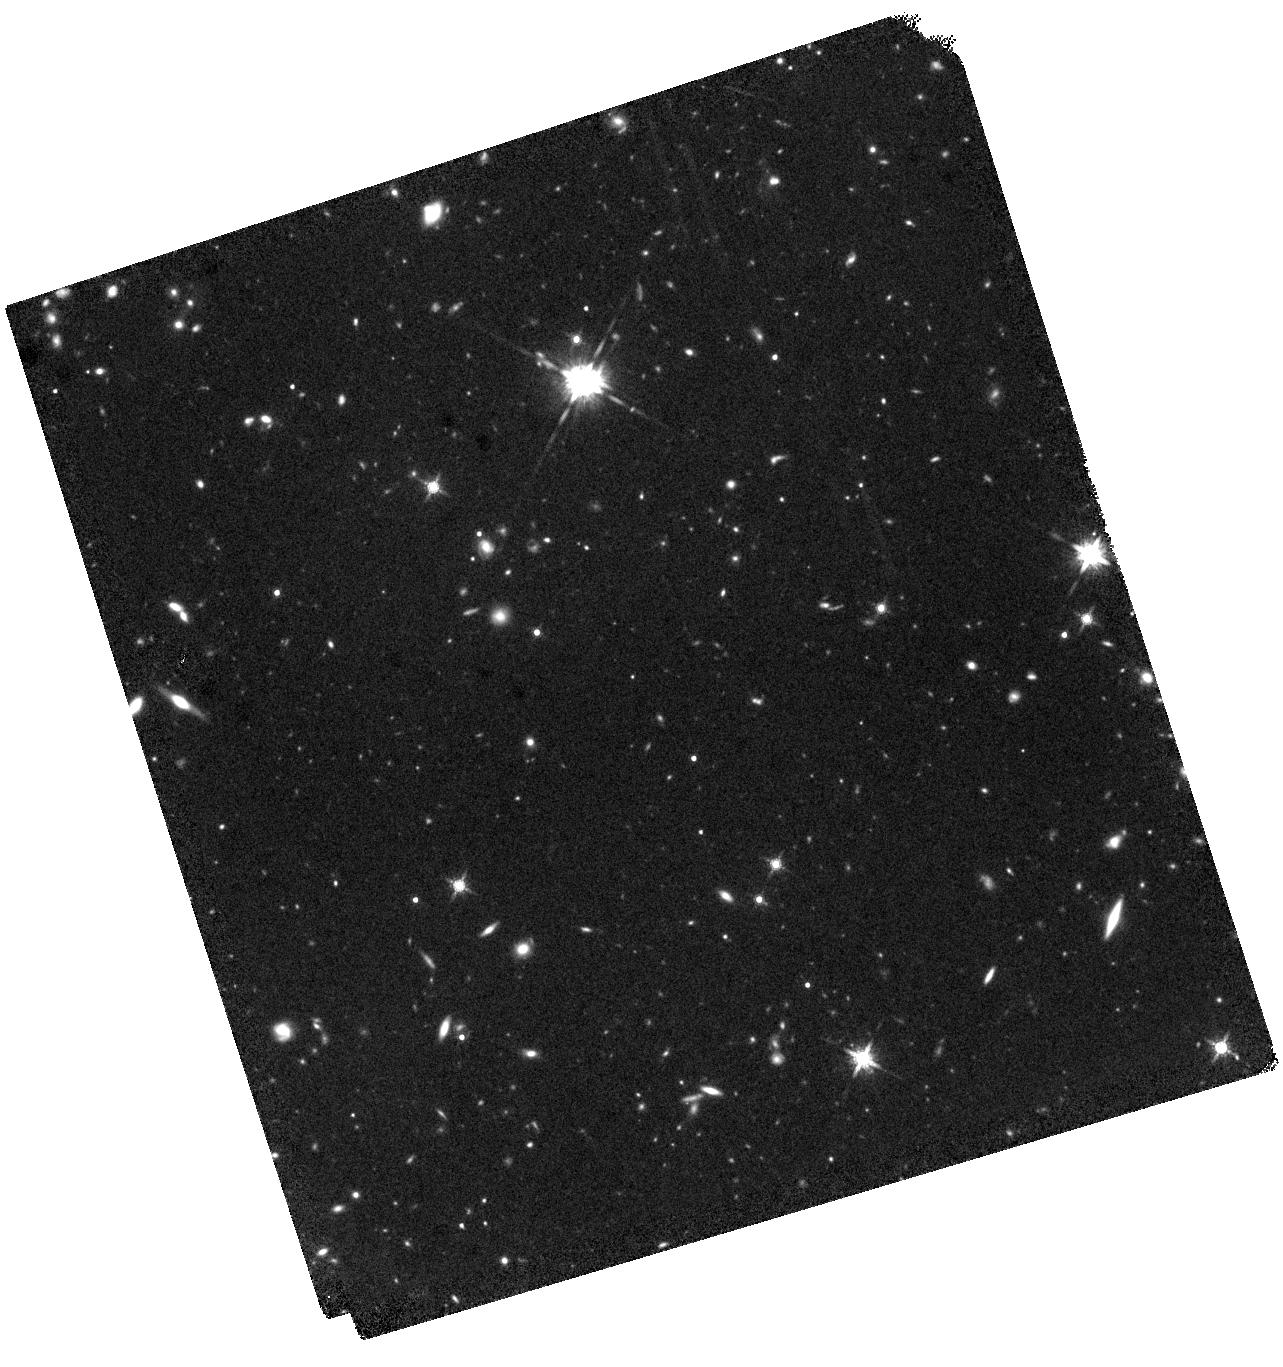
Target: TARGET6. Instrument: WFC3/IR. Filter: F160W. Exposure: 1.5 h. Observation ID: hst_13844_06_wfc3_ir_f160w_icl806

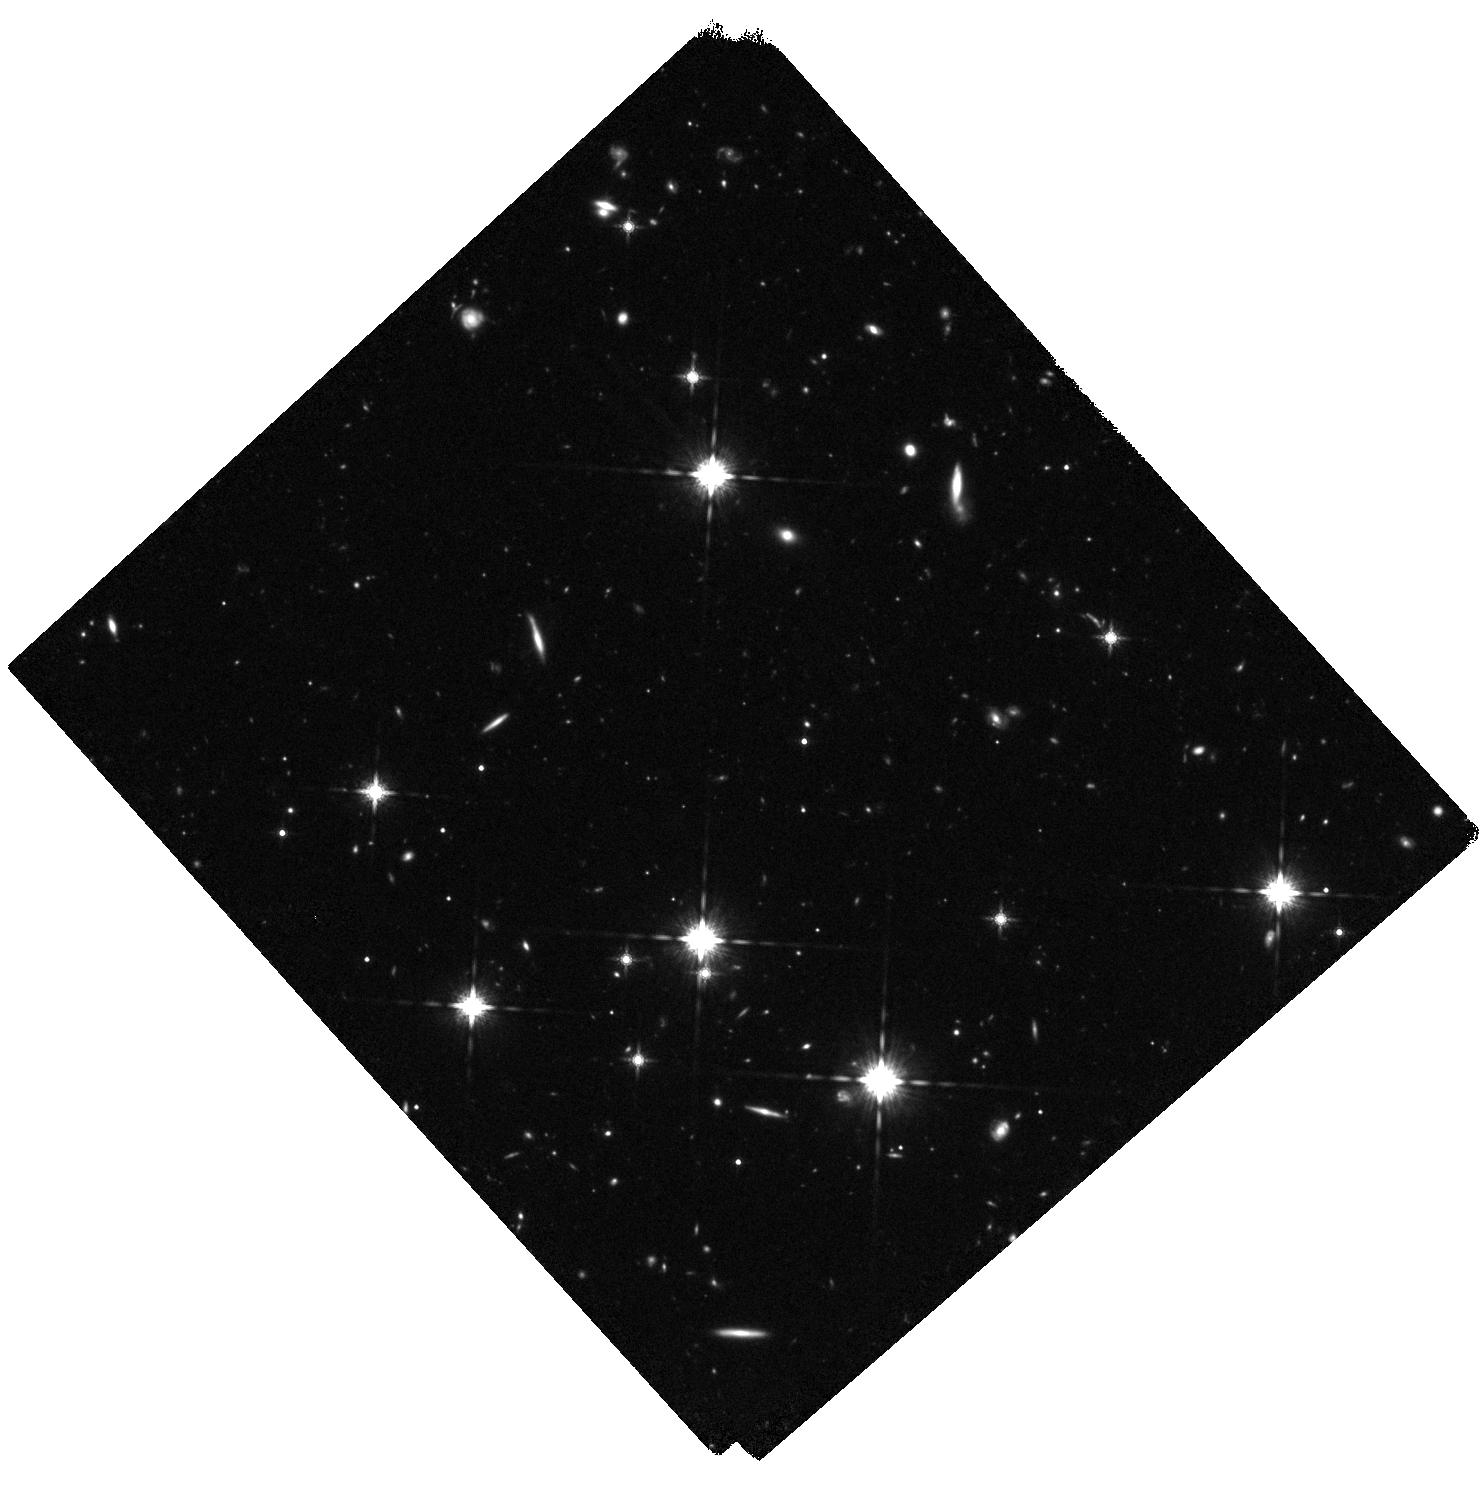
Target: TARGET1. Instrument: WFC3/IR. Filter: F160W. Exposure: 1.5 h. Observation ID: hst_13844_01_wfc3_ir_f160w_icl801

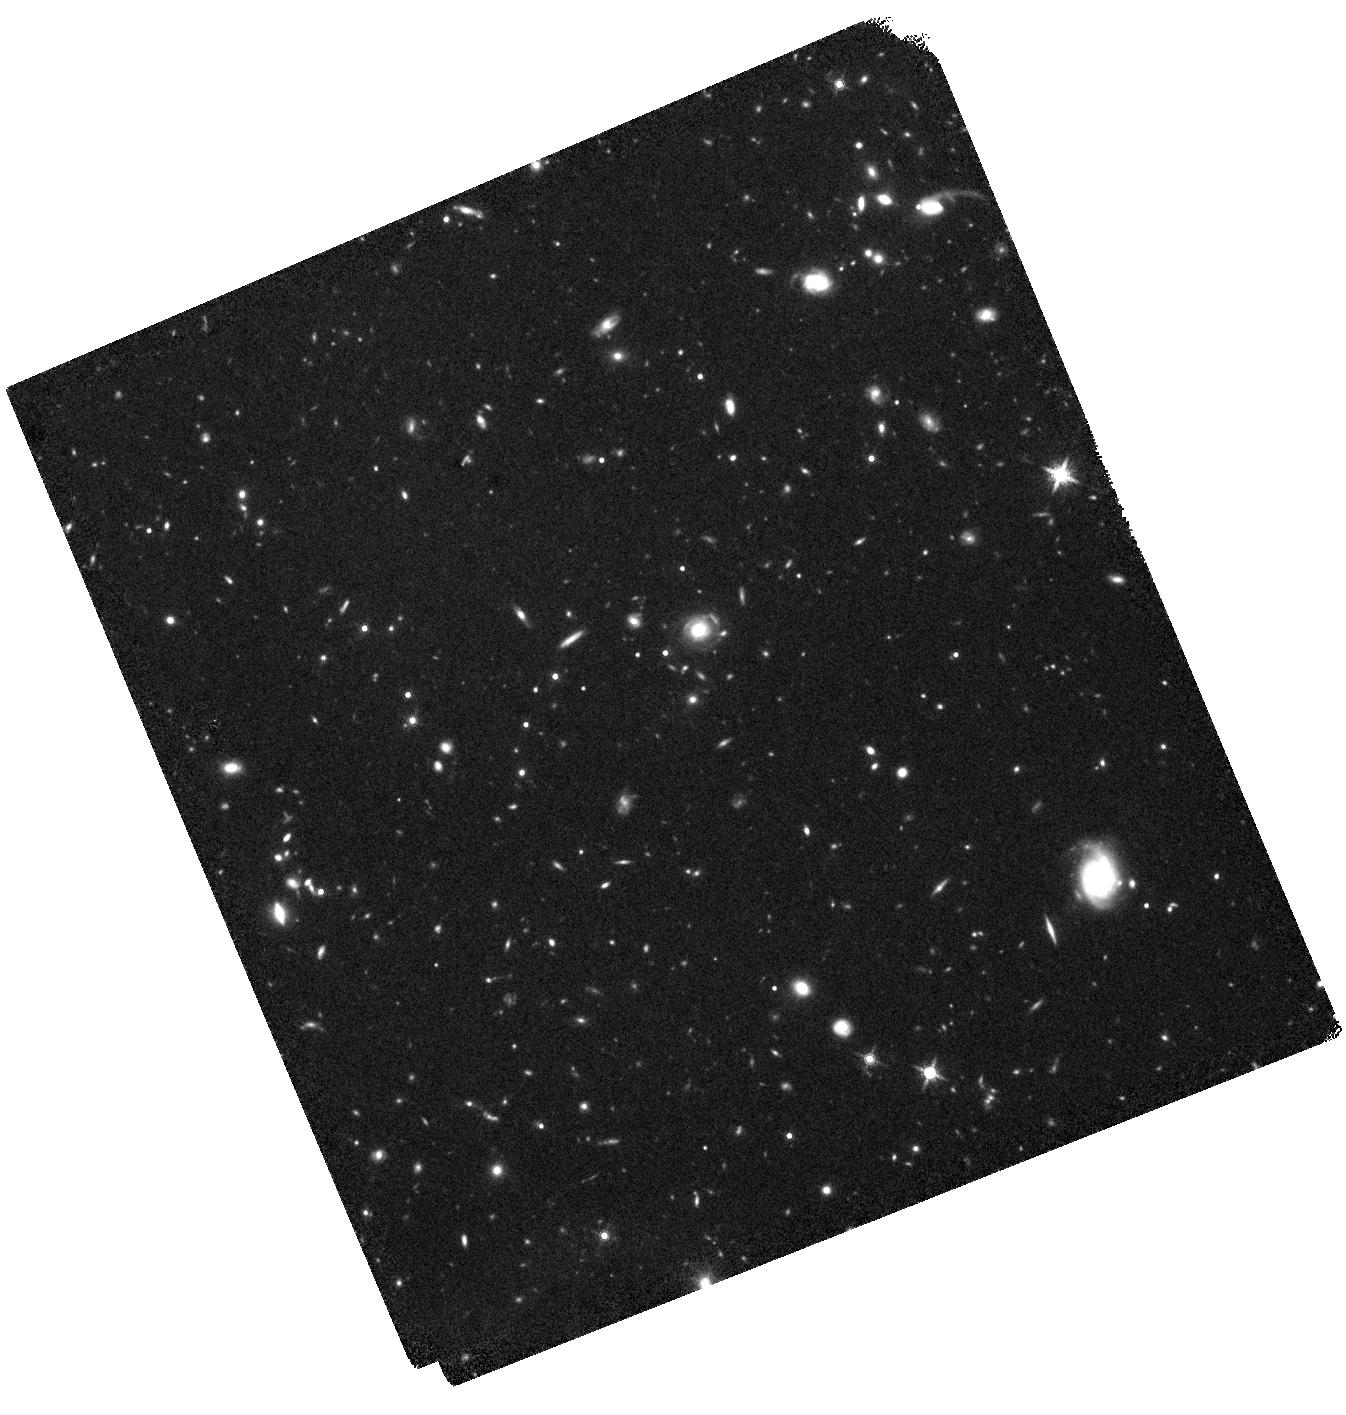
Target: TARGET4. Instrument: WFC3/IR. Filter: F160W. Exposure: 1.5 h. Observation ID: hst_13844_04_wfc3_ir_f160w_icl804

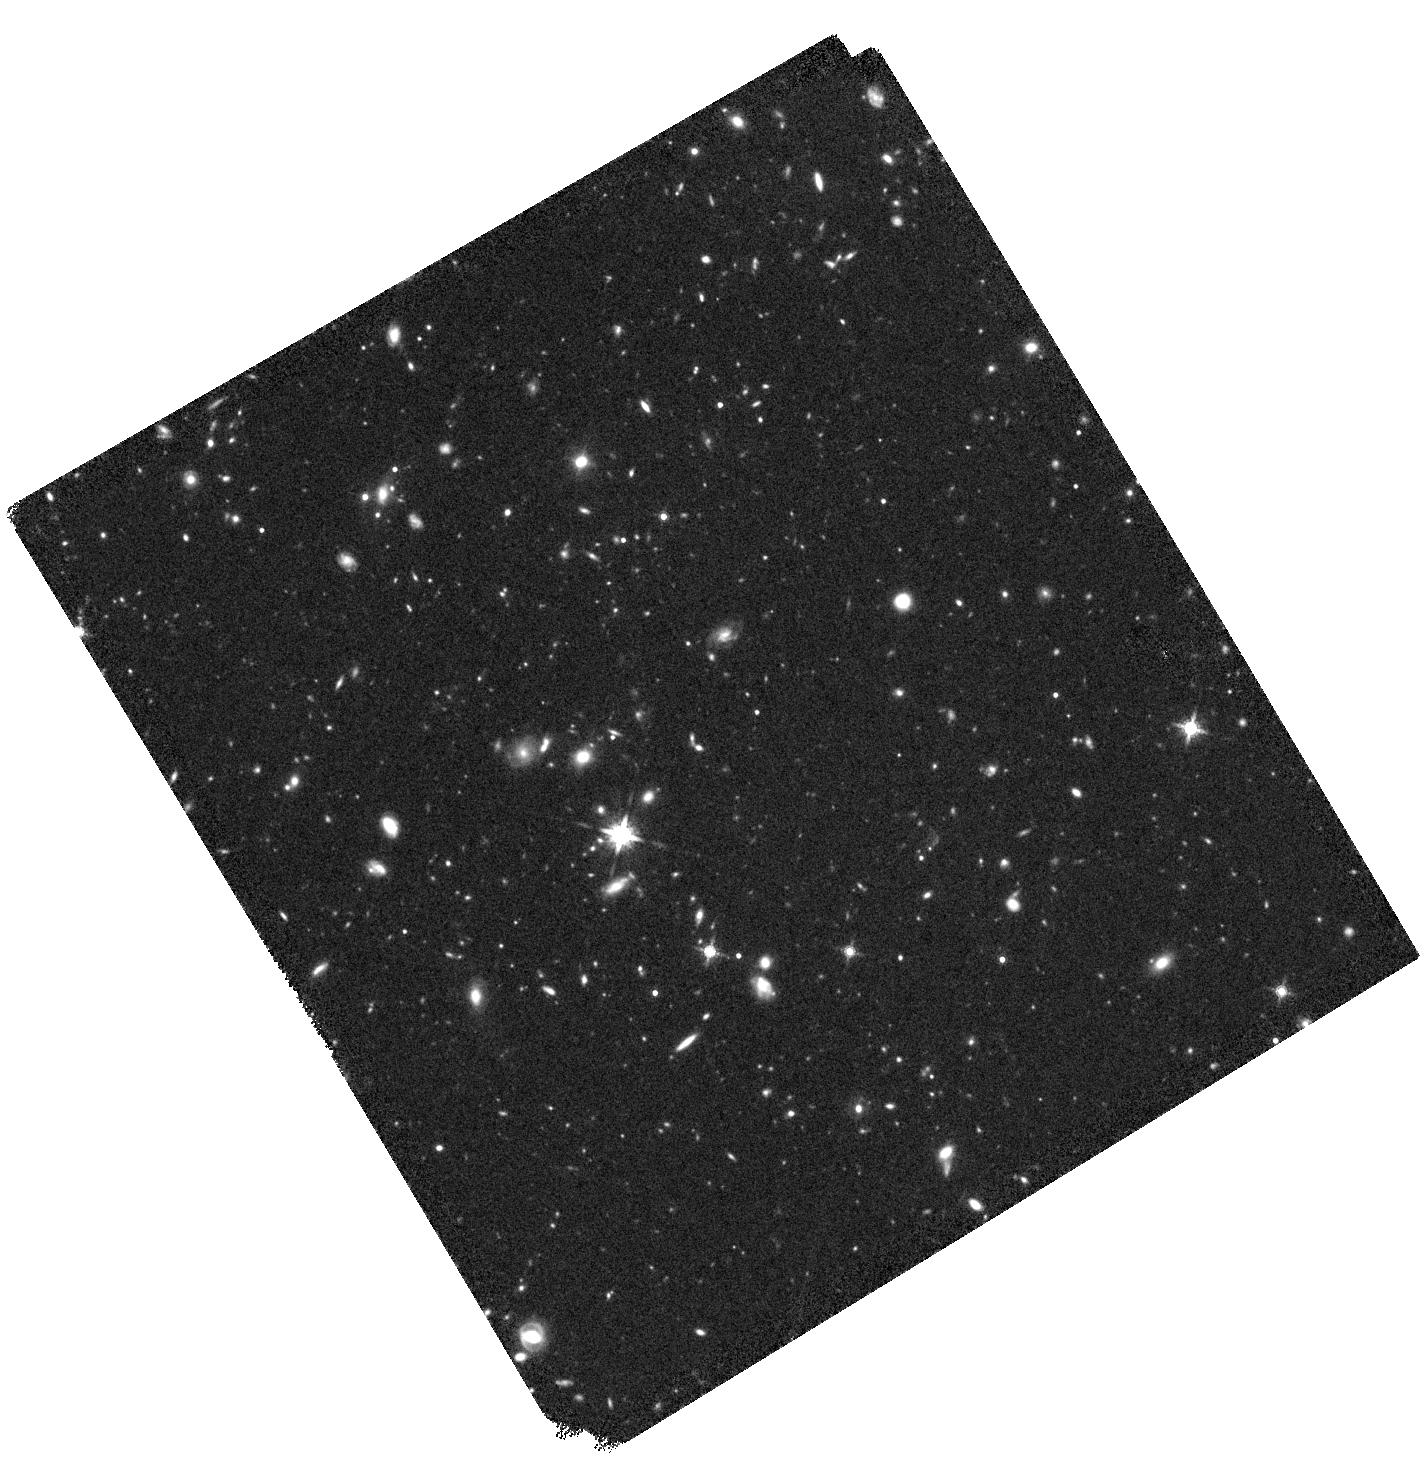
Target: TARGET2. Instrument: WFC3/IR. Filter: F160W. Exposure: 1.5 h. Observation ID: hst_13844_02_wfc3_ir_f160w_icl802

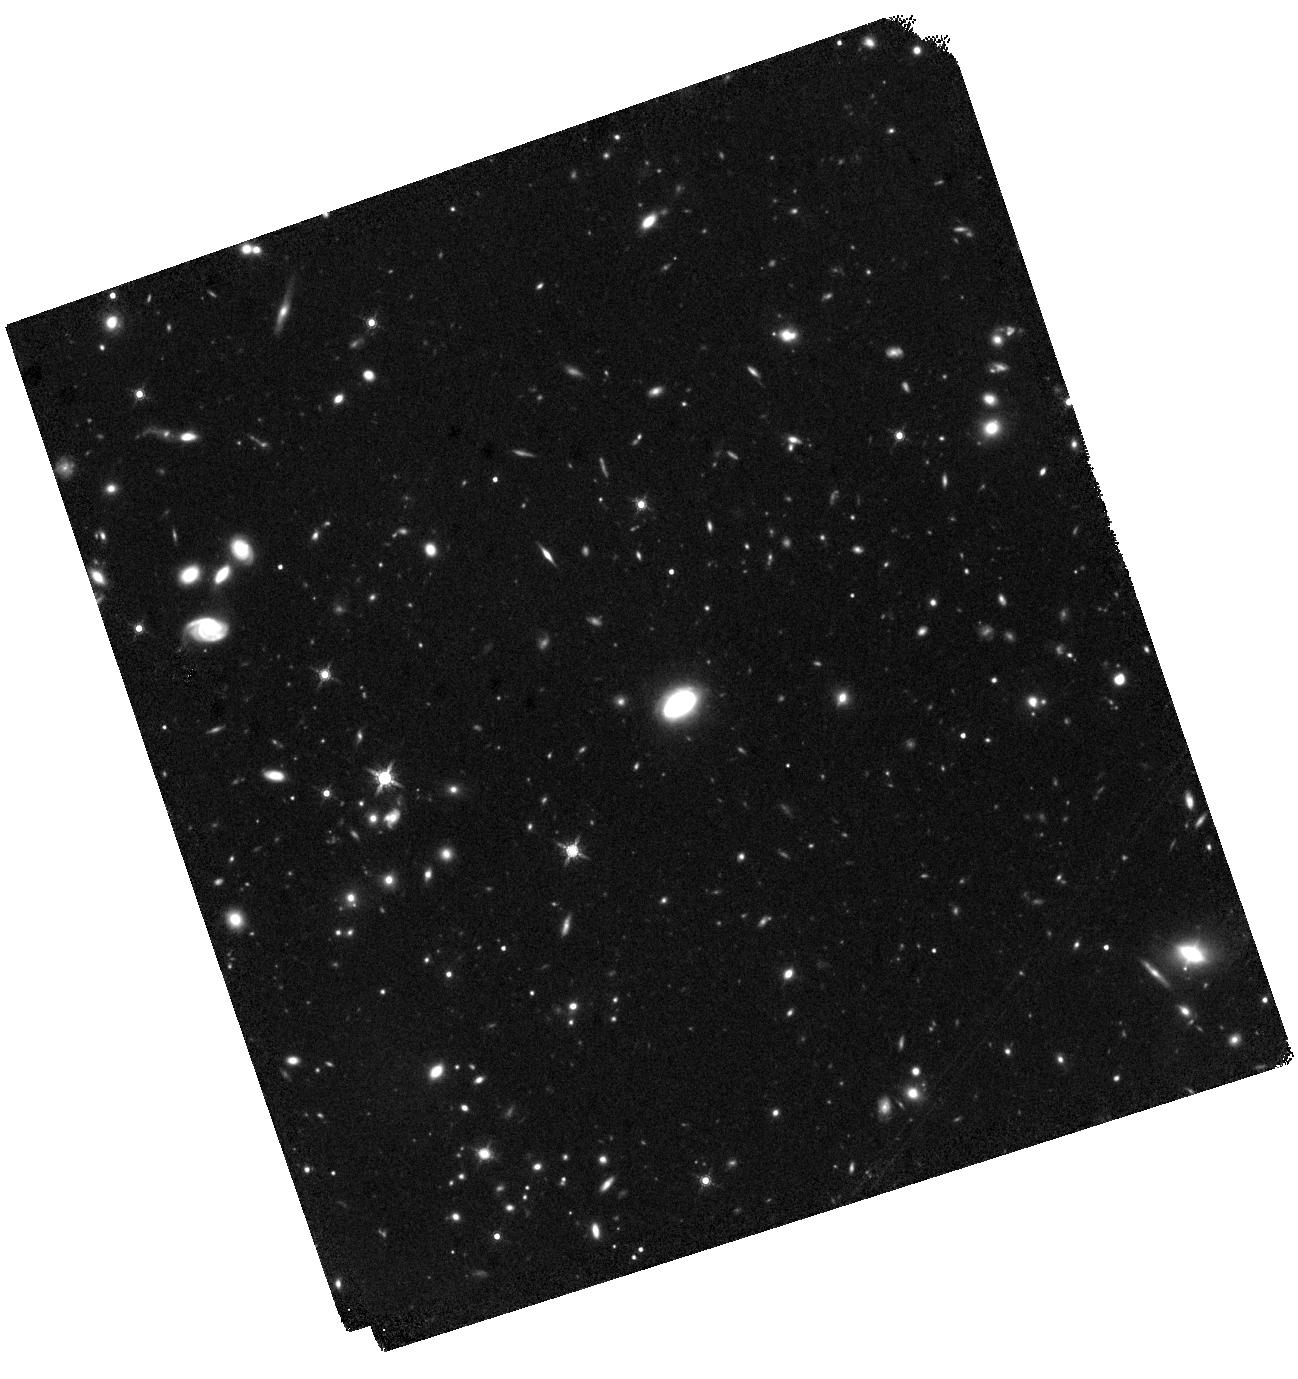
Target: TARGET5. Instrument: WFC3/IR. Filter: F160W. Exposure: 1.5 h. Observation ID: hst_13844_05_wfc3_ir_f160w_icl805

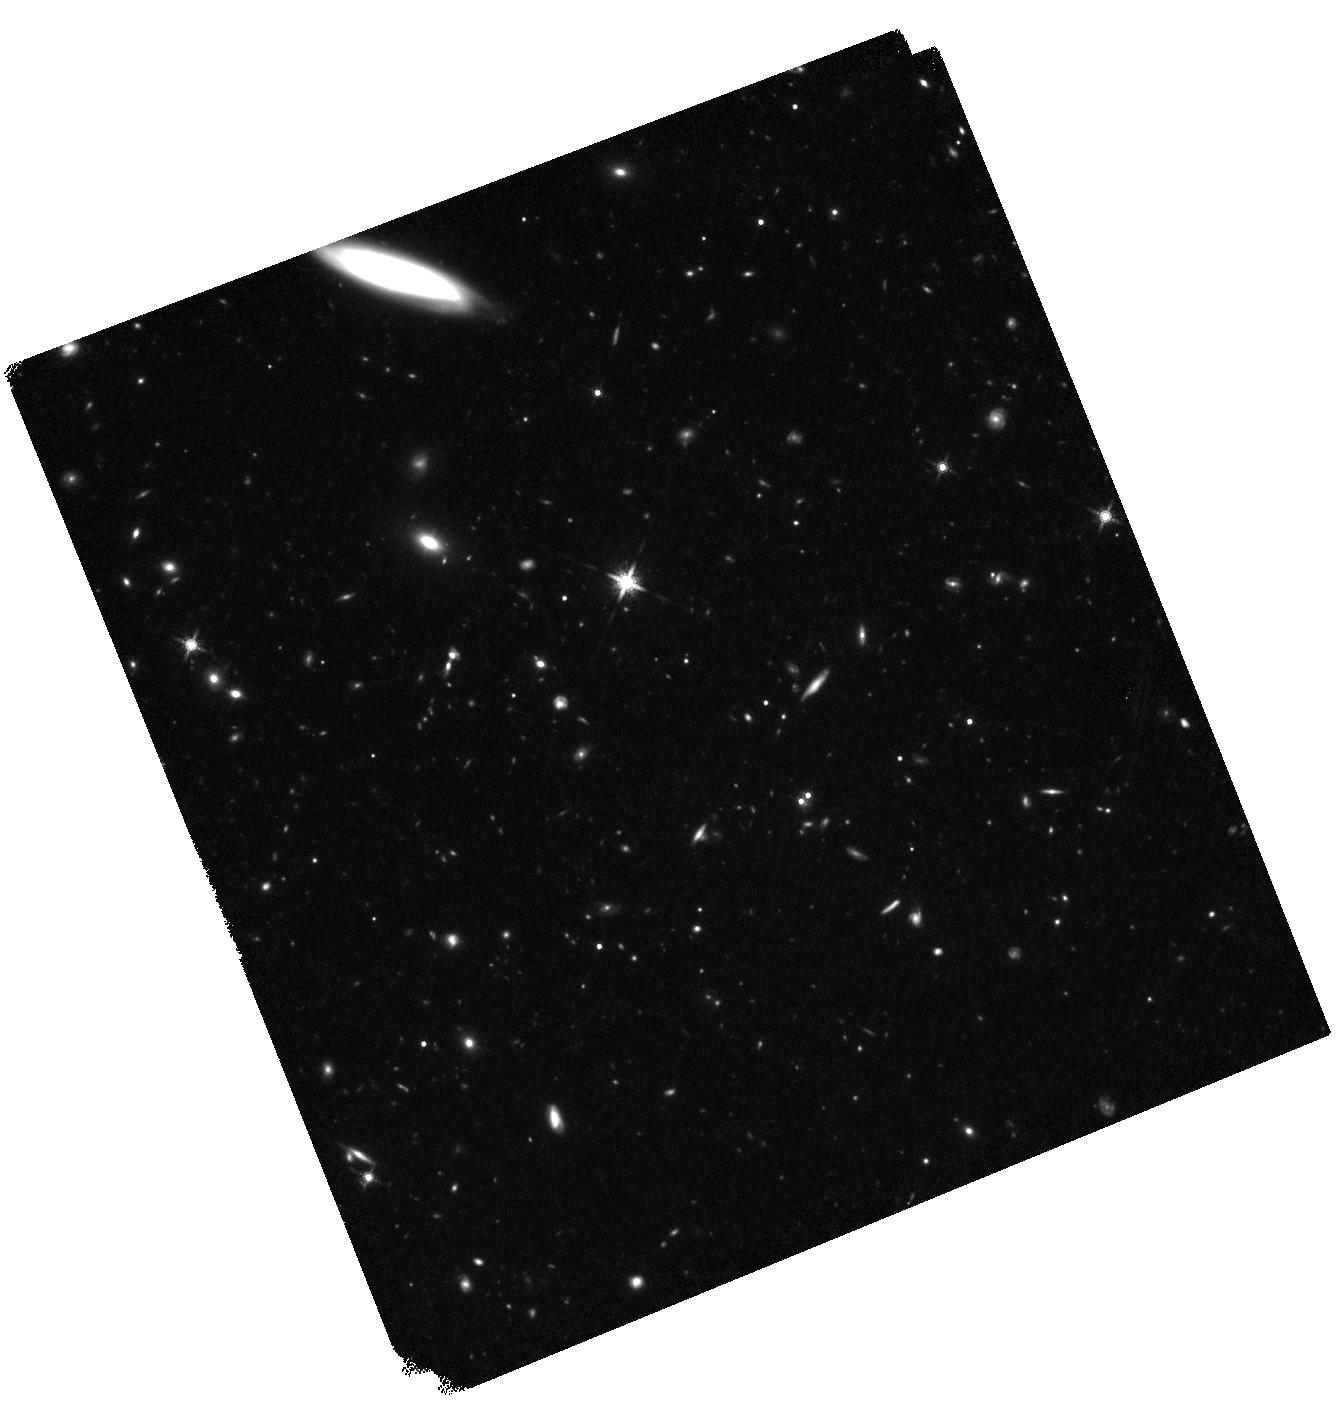
Target: TARGET3. Instrument: WFC3/IR. Filter: F160W. Exposure: 1.5 h. Observation ID: hst_13844_03_wfc3_ir_f160w_icl803

Unveiling the Black Hole Growth Mechanisms in the Protocluster Environment at z ~ 3 (PI: Lehmer, Bret)

We are studying the conditions leading to the enhanced growth of black holes (BHs) and galaxies observed in the z = 3.1 SSA22 protocluster, a progenitor of a rich galaxy cluster (Coma-like). With WFC3 near-IR imaging, we will measure the rest-frame optical properties (sizes, morphologies, and stellar masses) of 8 protocluster AGN host galaxies and a sample of 40 protocluster star-forming galaxies. We will compare these properties with those of > 100 AGN and > 1000 non-AGN host galaxies at z ~ 3 in field environments (via CANDELS), and clarify the role that environment plays in driving BH and galaxy growth at high redshift.